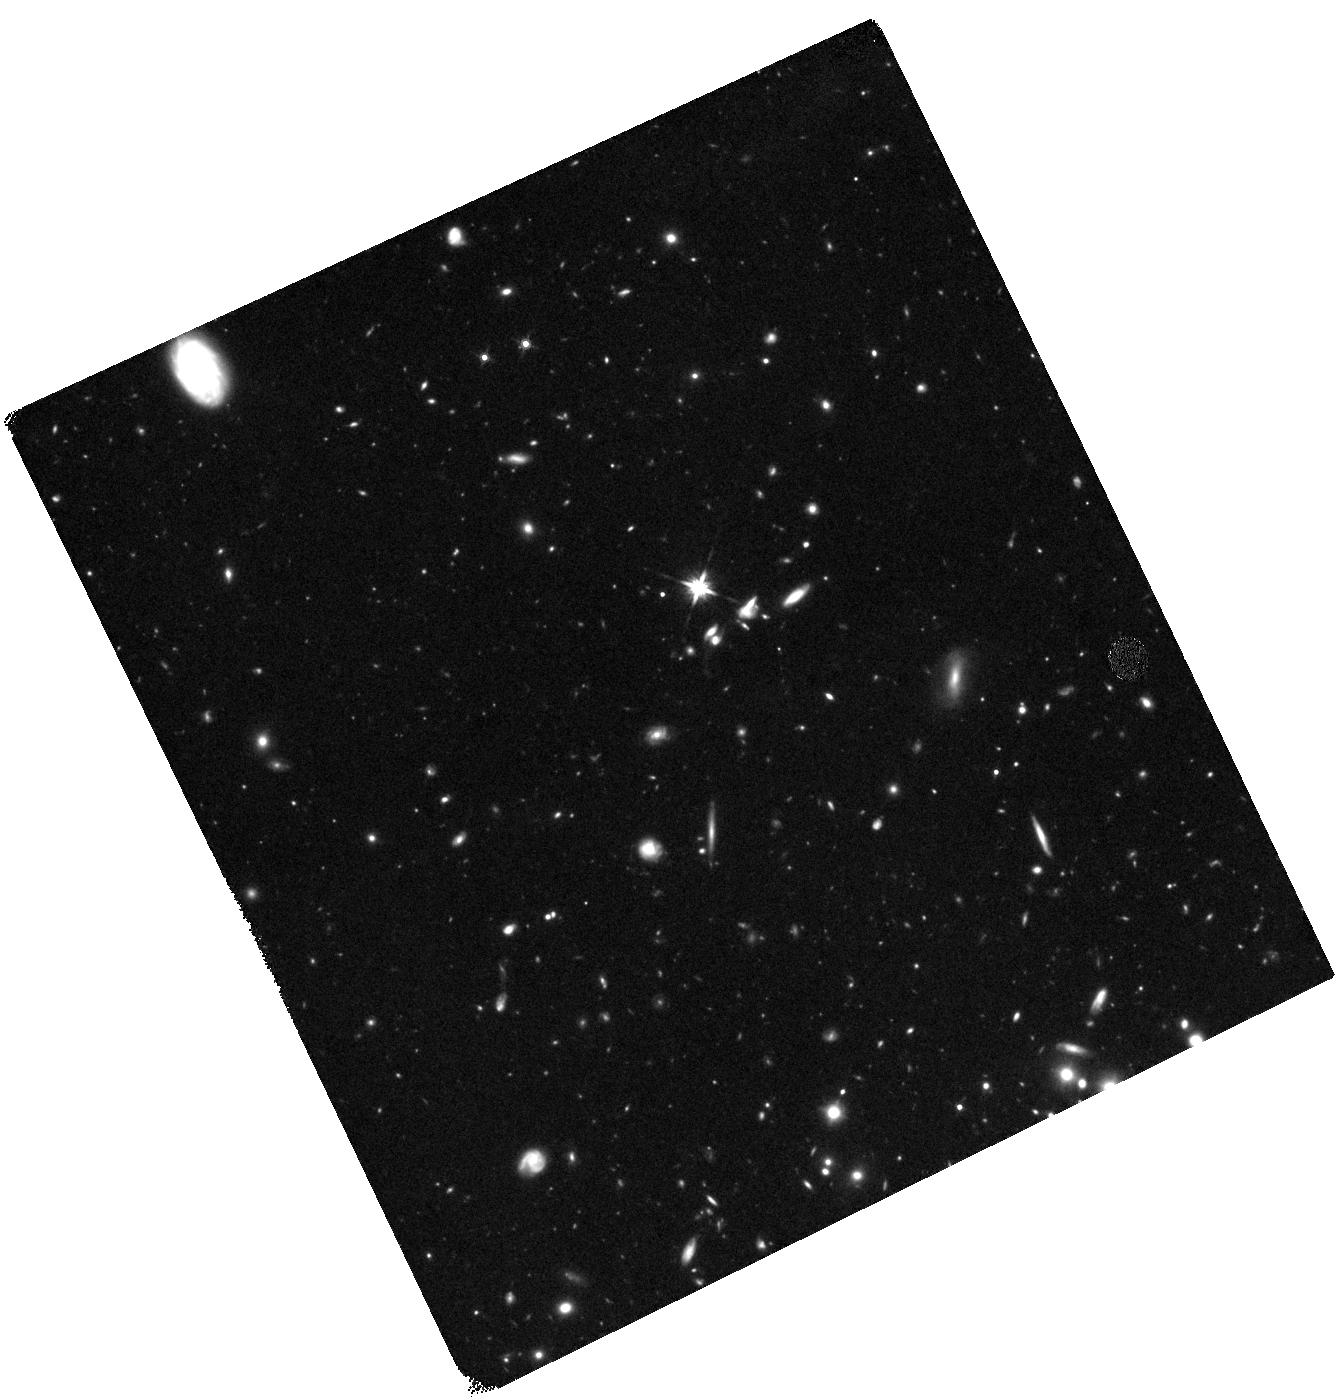
Target: GRB100905A
Instrument: WFC3/IR
Filter: F140W
Exposure: 1.5 h
Observation ID: hst_12247_f2_wfc3_ir_f140w_ibkdf2

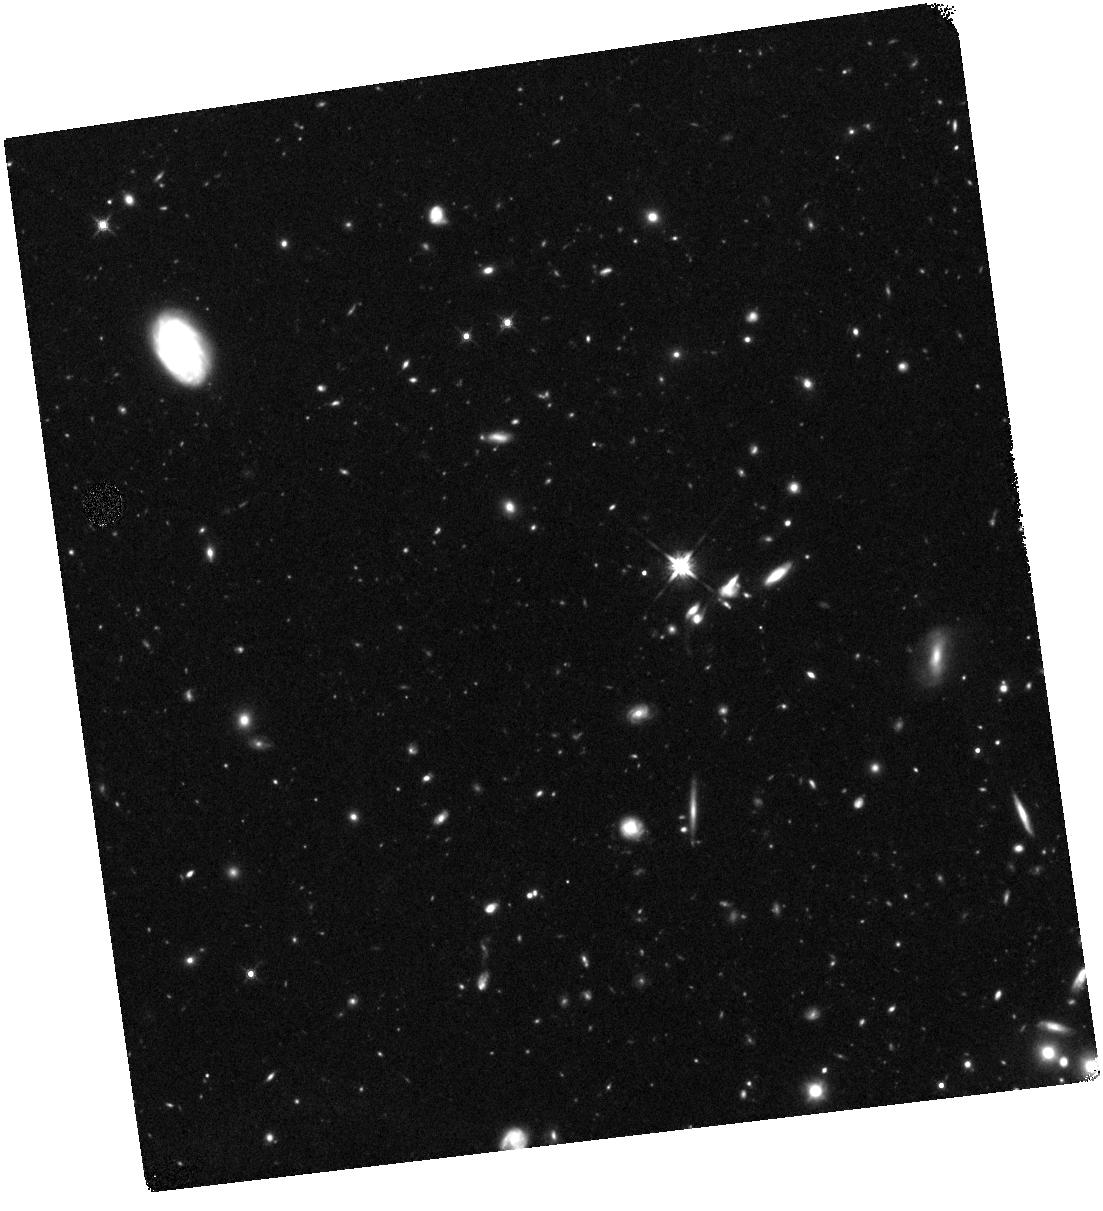
Target: GRB100905A
Instrument: WFC3/IR
Filter: F140W
Exposure: 1.5 h
Observation ID: hst_12247_f1_wfc3_ir_f140w_ibkdf1

Identifying and studying gamma-ray bursts at very high redshifts (PI: Tanvir, Nial Rahil)

Gamma-ray bursts are bright enough to be seen to very high redshifts and their afterglows can provide redshifts and positions of their host galaxies, and in some cases details of the host ISM and the IGM close to the burst. Thus GRBs offer a unique probe of early star formation and the galaxy populations in the era of reionization. Our efforts to identify high-z GRBs were rewarded with the recent discovery of GRB 090423 at redshift 8.2. However, it remains the case that some good candidate high-z GRBs cannot be followed up quickly or deeply enough with ground-based IR spectroscopy, and indeed for others it is likely the Ly-alpha break falls in difficult regions of the IR spectrum. WFC3/IR on HST can obtain redshifts based on the location of the Ly-alpha break via slitless grism spectroscopy, to considerably deeper limits (and hence later times) than is possible from the ground, thus offering a solution to this problem. Our proposal aims to increase the efficiency of locating z>7 GRBs over the next three years by performing such spectroscopy on candidates for which photometry suggests they are very high redshift, but where the redshift can't be secured from the ground. We also propose to monitor the afterglows of any high-z GRBs found, and to perform an initial search for their hosts.